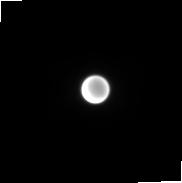
Target: Titan_Any. Instrument: NIRCAM. Filter: F187N. Exposure: 4 min. Observation ID: jw04523-o001_t001_nircam_clear-f187n-sub160p

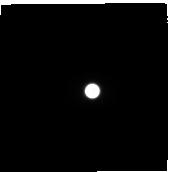
Target: Titan_Any. Instrument: NIRCAM. Filter: F300M. Exposure: 4 min. Observation ID: jw04523-o001_t001_nircam_clear-f300m-sub160p

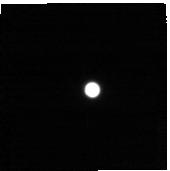
Target: Titan_Any. Instrument: NIRCAM. Filter: F444W+F466N. Exposure: 4 min. Observation ID: jw04523-o001_t001_nircam_f444w-f466n-sub160p

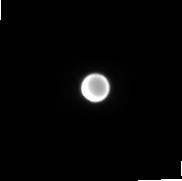
Target: Titan_Any. Instrument: NIRCAM. Filter: F212N. Exposure: 4 min. Observation ID: jw04523-o001_t001_nircam_clear-f212n-sub160p

Titan Surface and Atmosphere - JWST Cycle 3 GTO Project (PI: Lunine, Jonathan I.)

Titan's atmosphere is unique in the solar system - the only solid body world with a cycle of methane weather. Titan's year is 29.5 times longer than that of the Earth, caused by the length of Saturn's orbit, combined with a 27 degree obliquity. In this proposal we will renew observations of Titan's weather close to equinox (2025) searching for signatures of clouds in several narrow band filters able to penetrate to the lower atmosphere, between strong NIR absorptions of methane. Comparison of results to Titan GCMs will inform us as to how well our models can replicate its climate, and what further refinements are necessary.